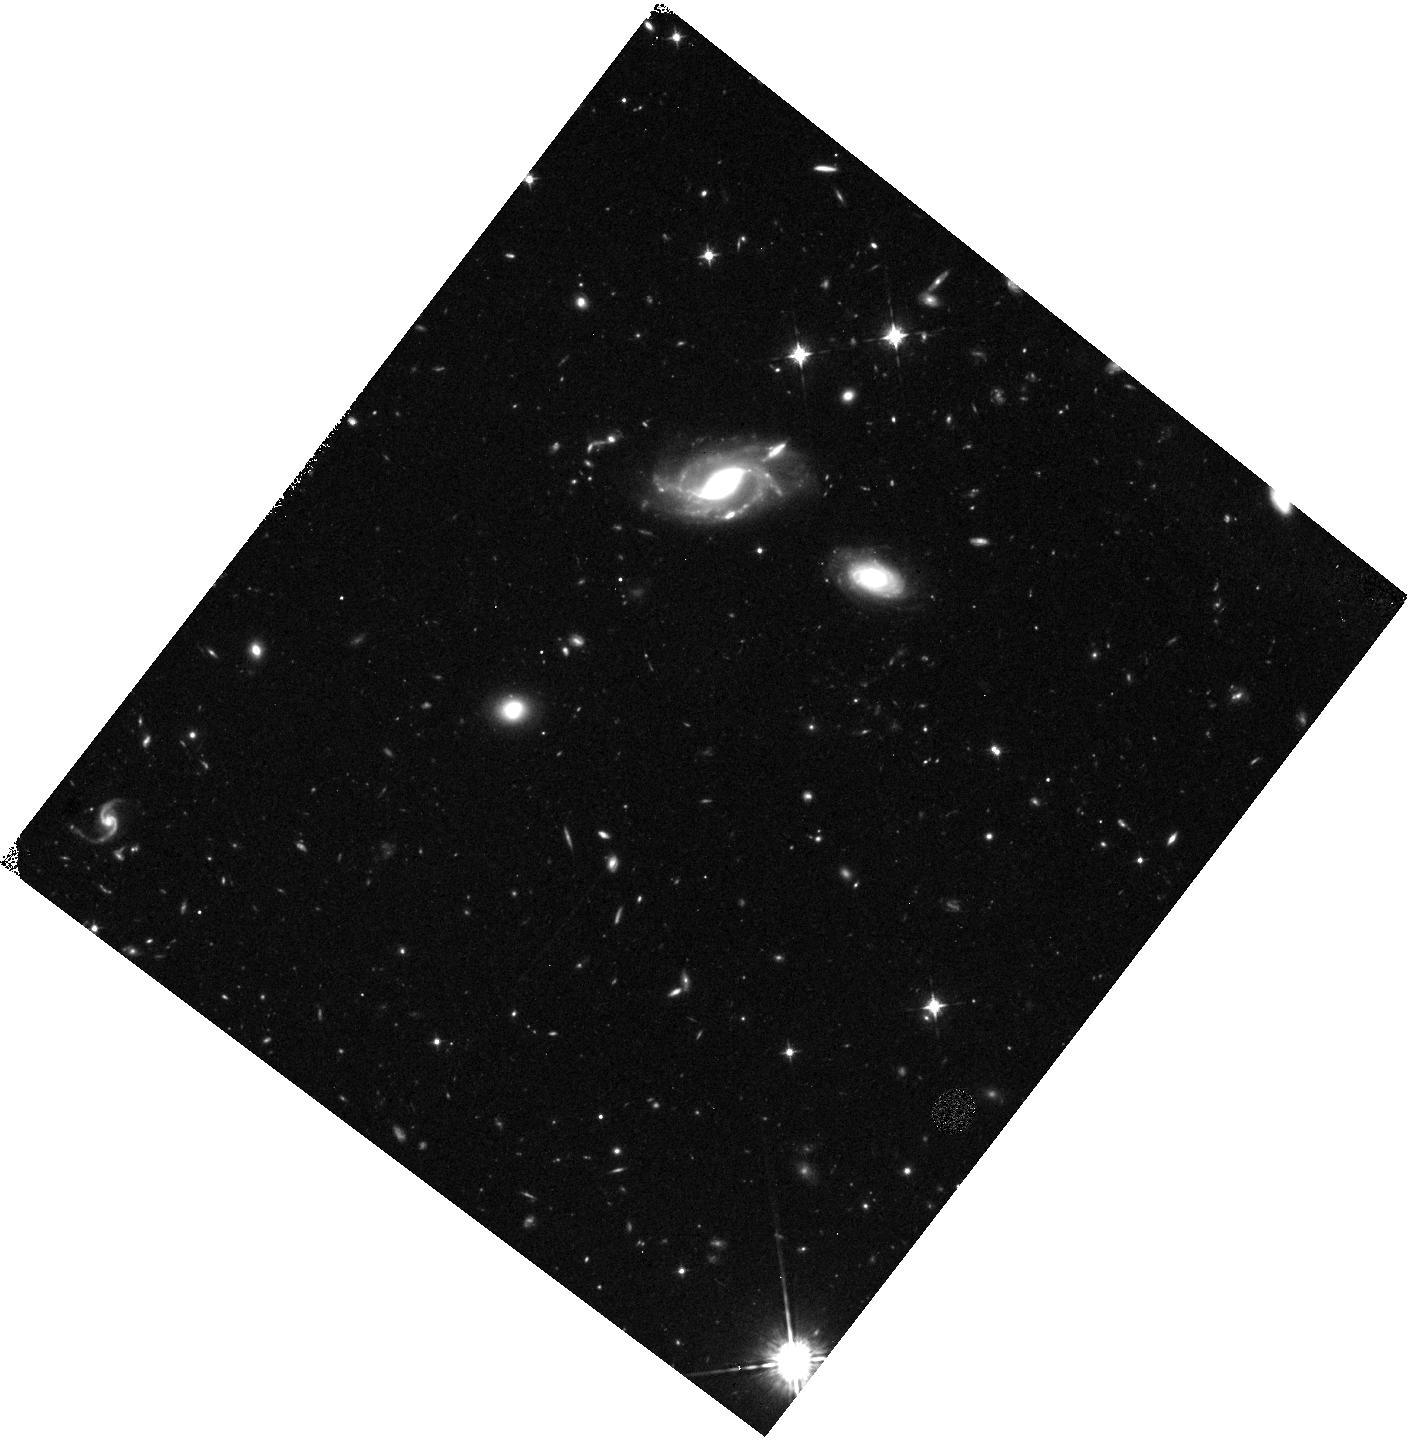
Target: field at RA 69.959°, Dec -52.729°
Instrument: WFC3/IR
Filter: F098M
Exposure: 1.8 h
Observation ID: hst_11520_04_wfc3_ir_f098m_ib4r04

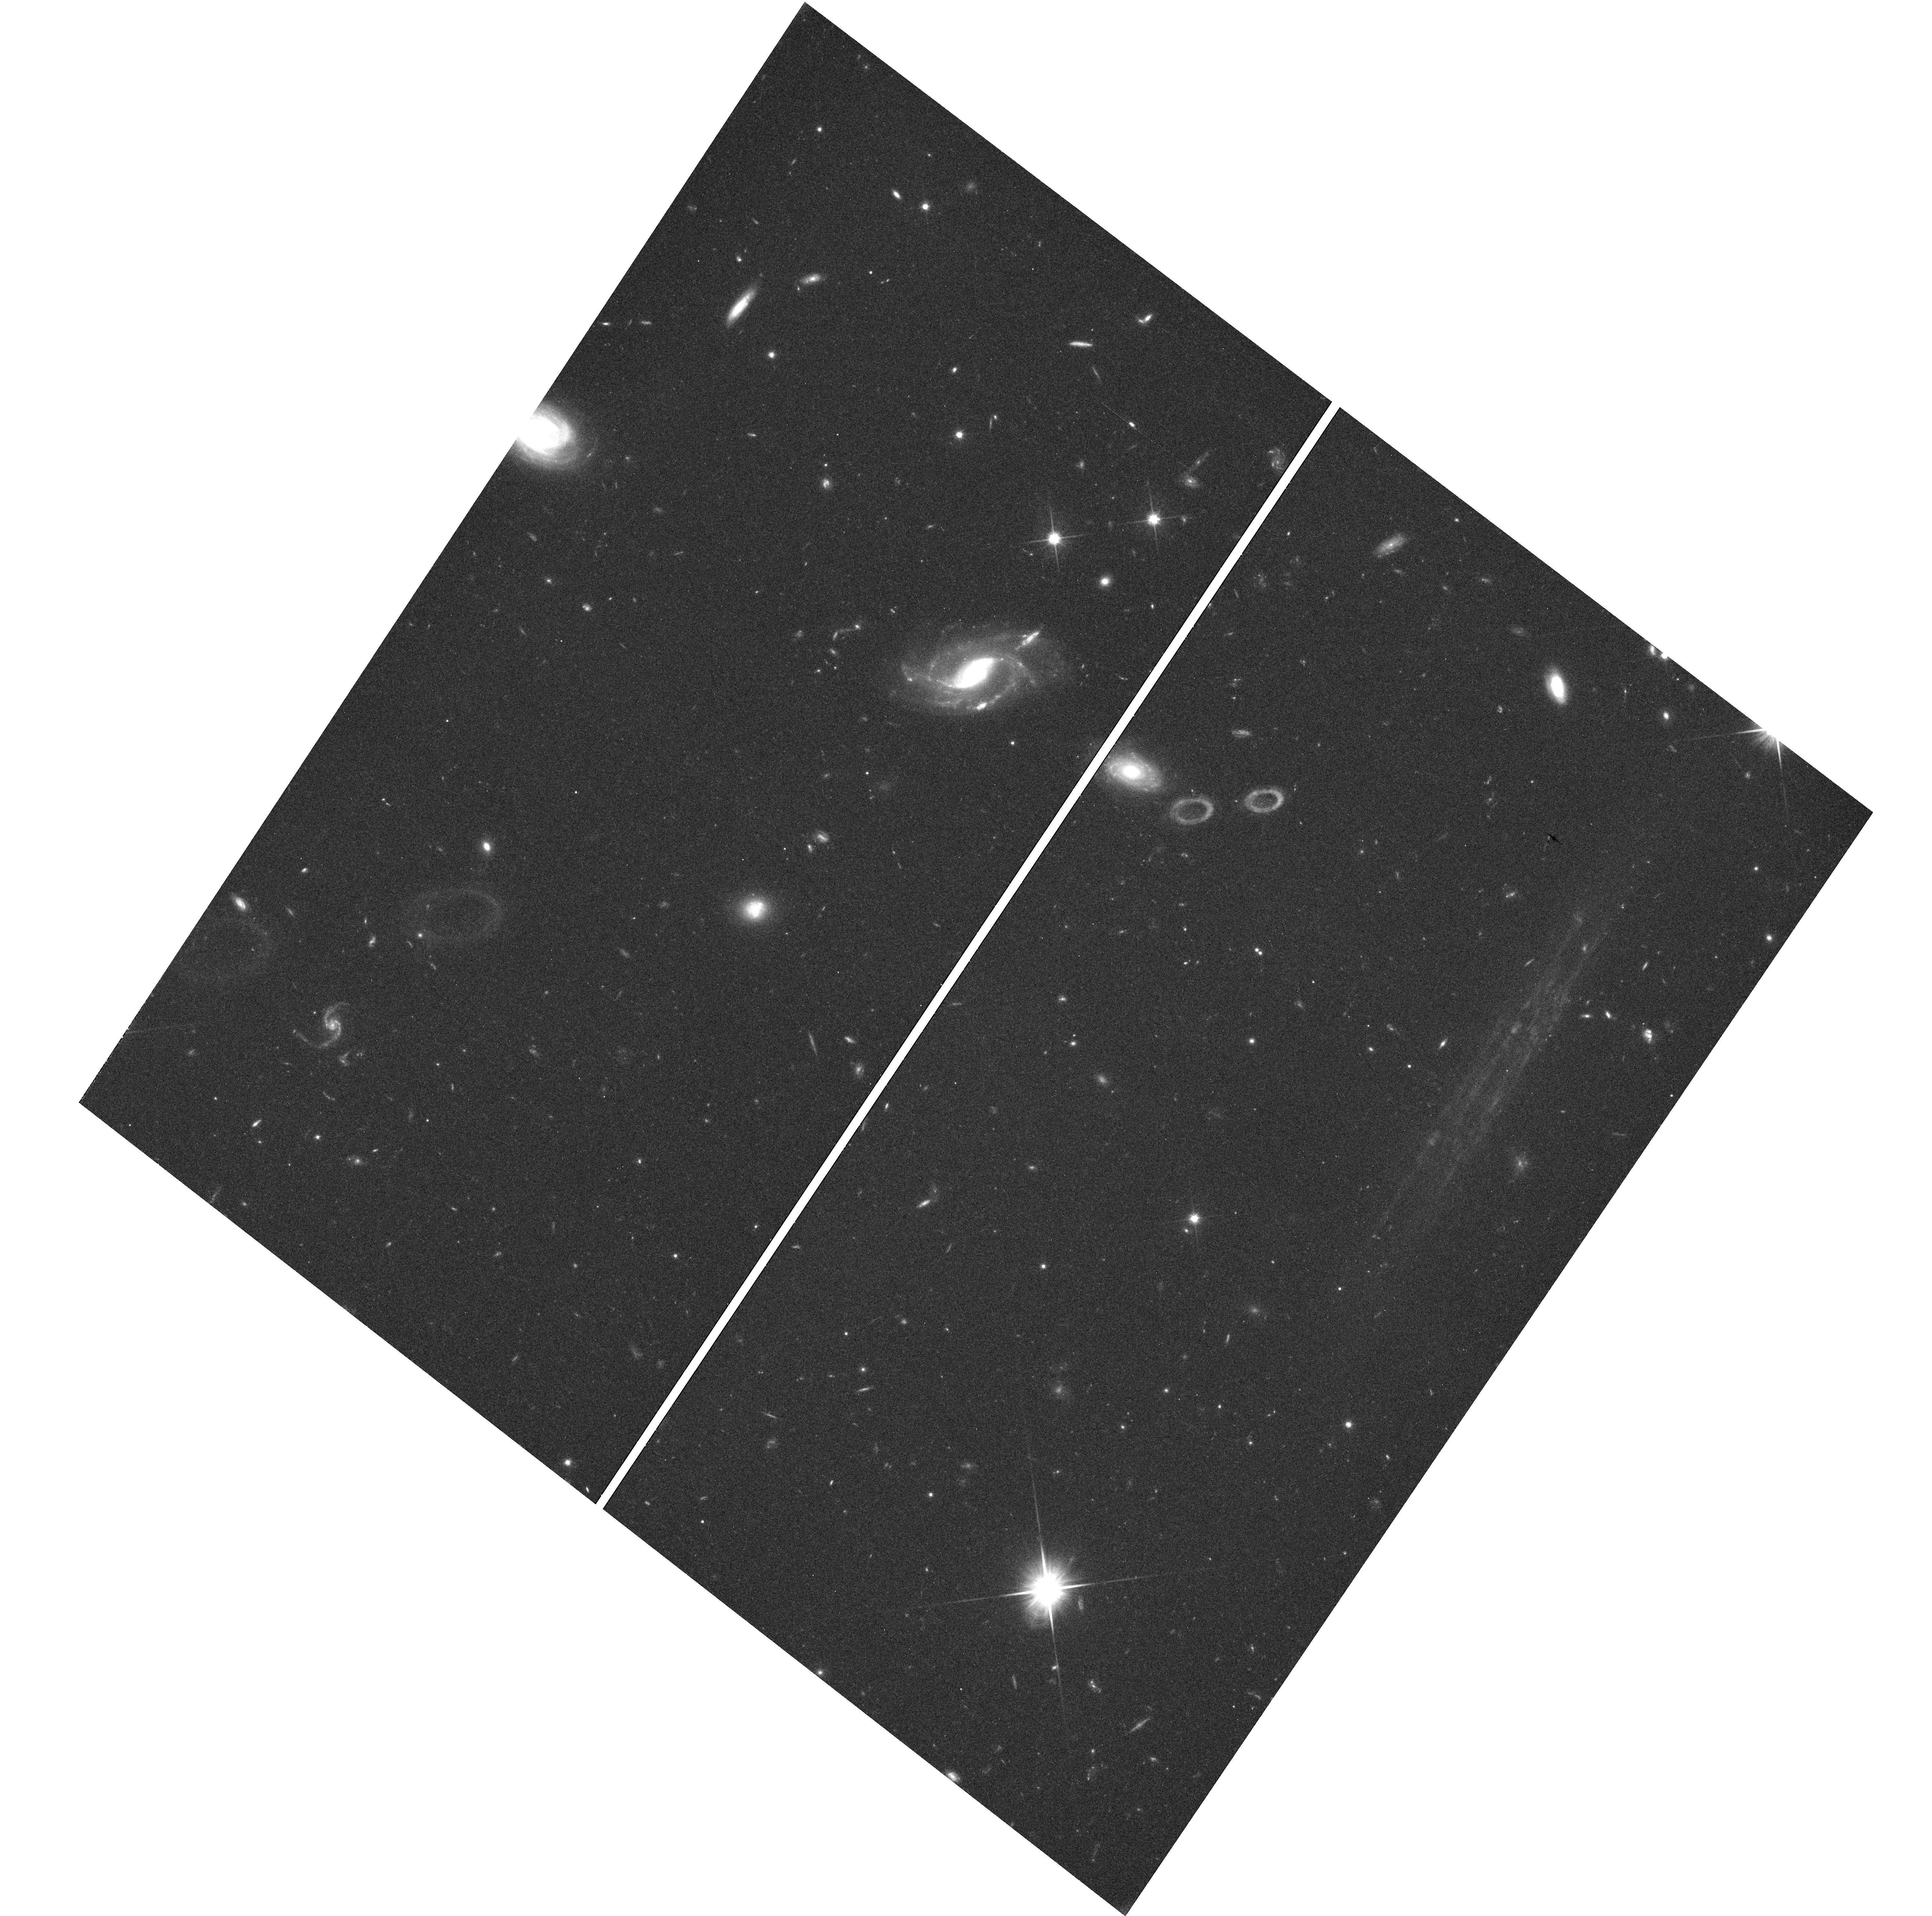
Target: field at RA 69.963°, Dec -52.730°
Instrument: WFC3/UVIS
Filter: F600LP
Exposure: 32 min
Observation ID: hst_11520_04_wfc3_uvis_f600lp_ib4r04

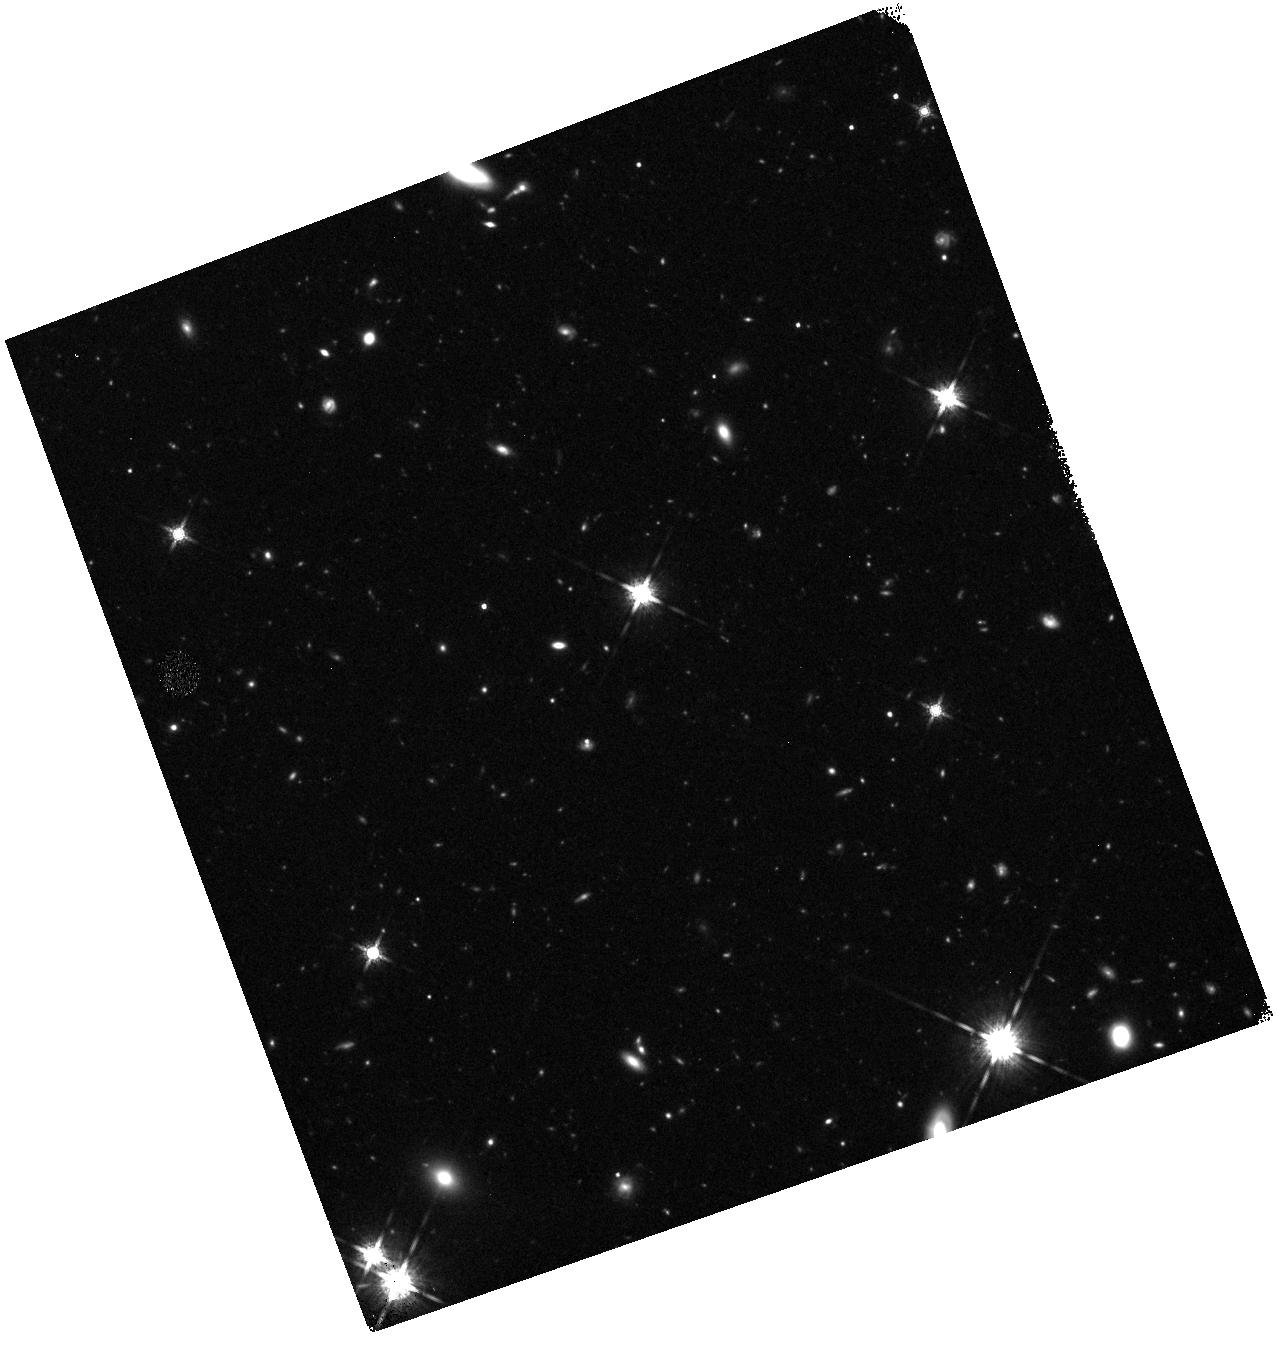
Target: field at RA 69.852°, Dec -53.279°
Instrument: WFC3/IR
Filter: F160W
Exposure: 38 min
Observation ID: hst_11520_08_wfc3_ir_f160w_ib4r08

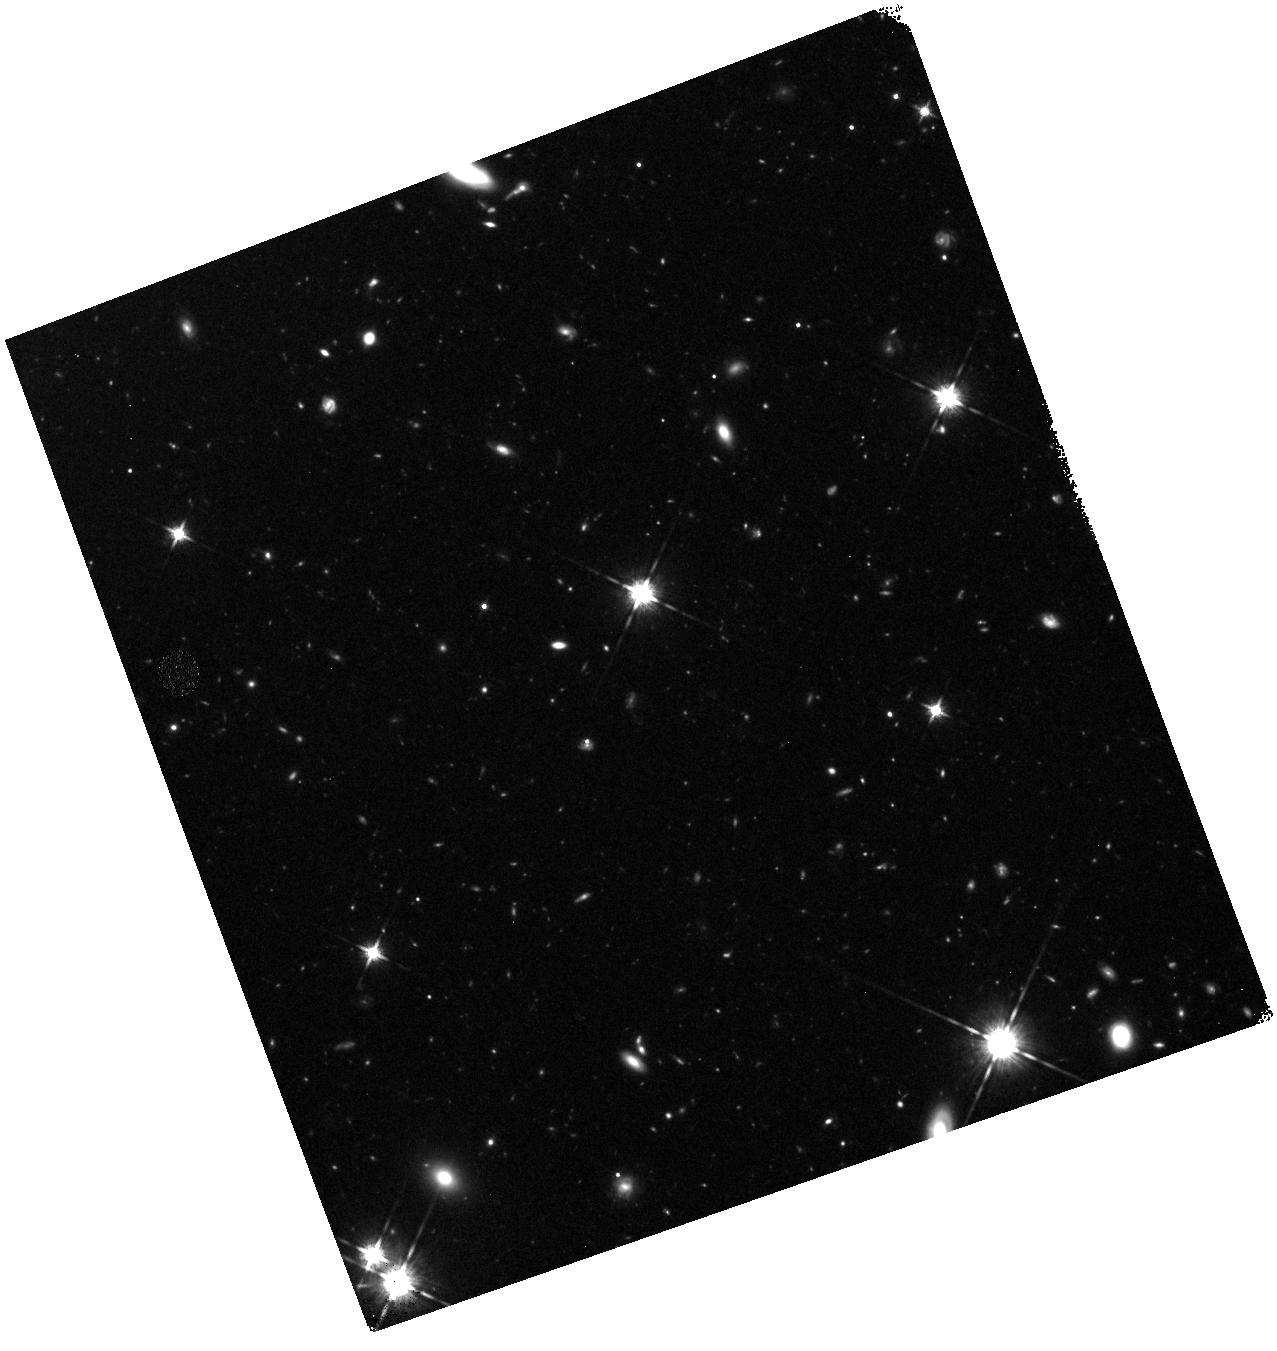
Target: field at RA 69.852°, Dec -53.279°
Instrument: WFC3/IR
Filter: F125W
Exposure: 50 min
Observation ID: hst_11520_08_wfc3_ir_f125w_ib4r08

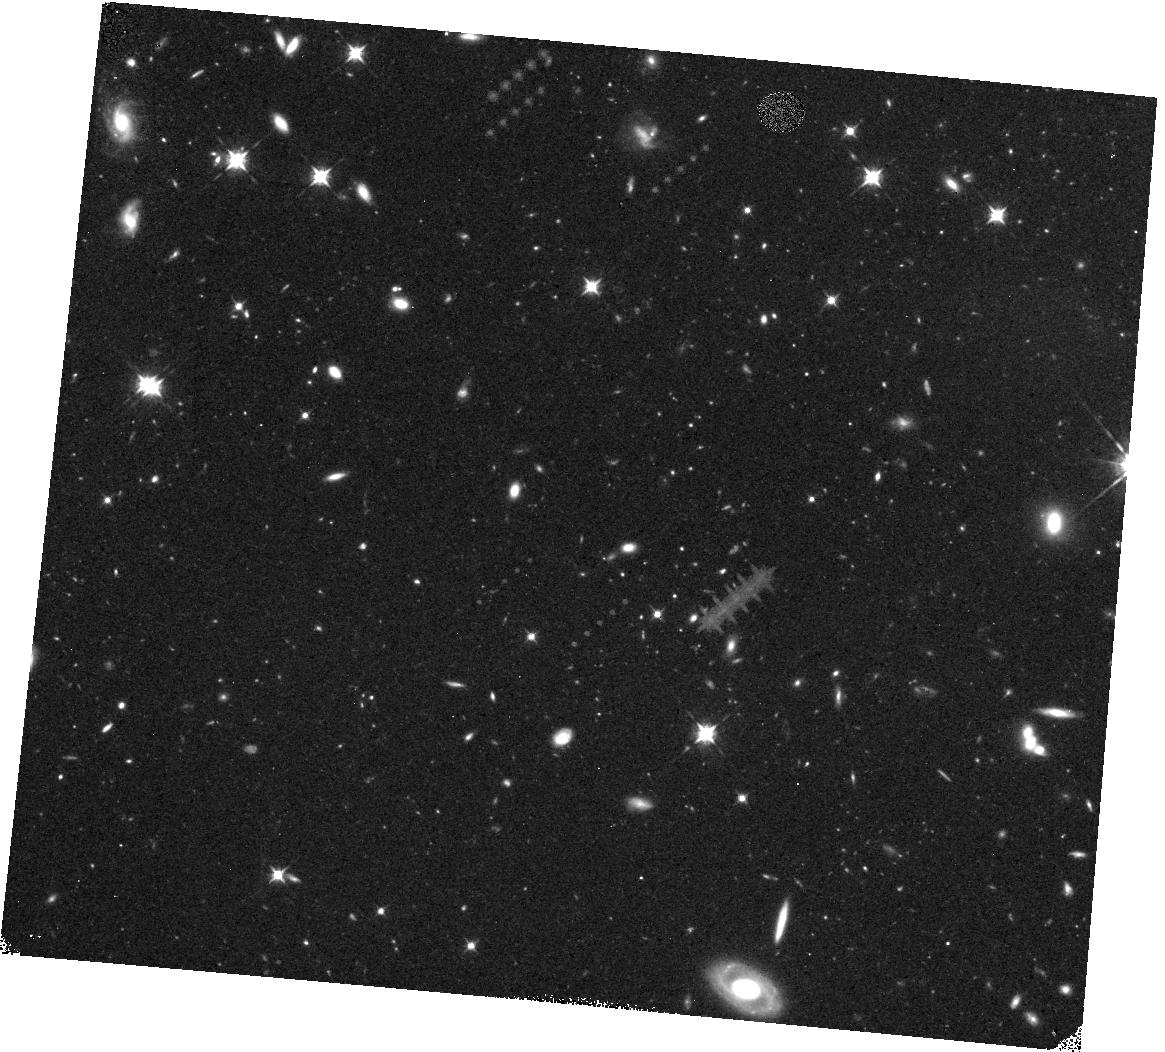
Target: field at RA 131.602°, Dec 76.892°
Instrument: WFC3/IR
Filter: F098M
Exposure: 1.2 h
Observation ID: hst_11520_10_wfc3_ir_f098m_ib4r10

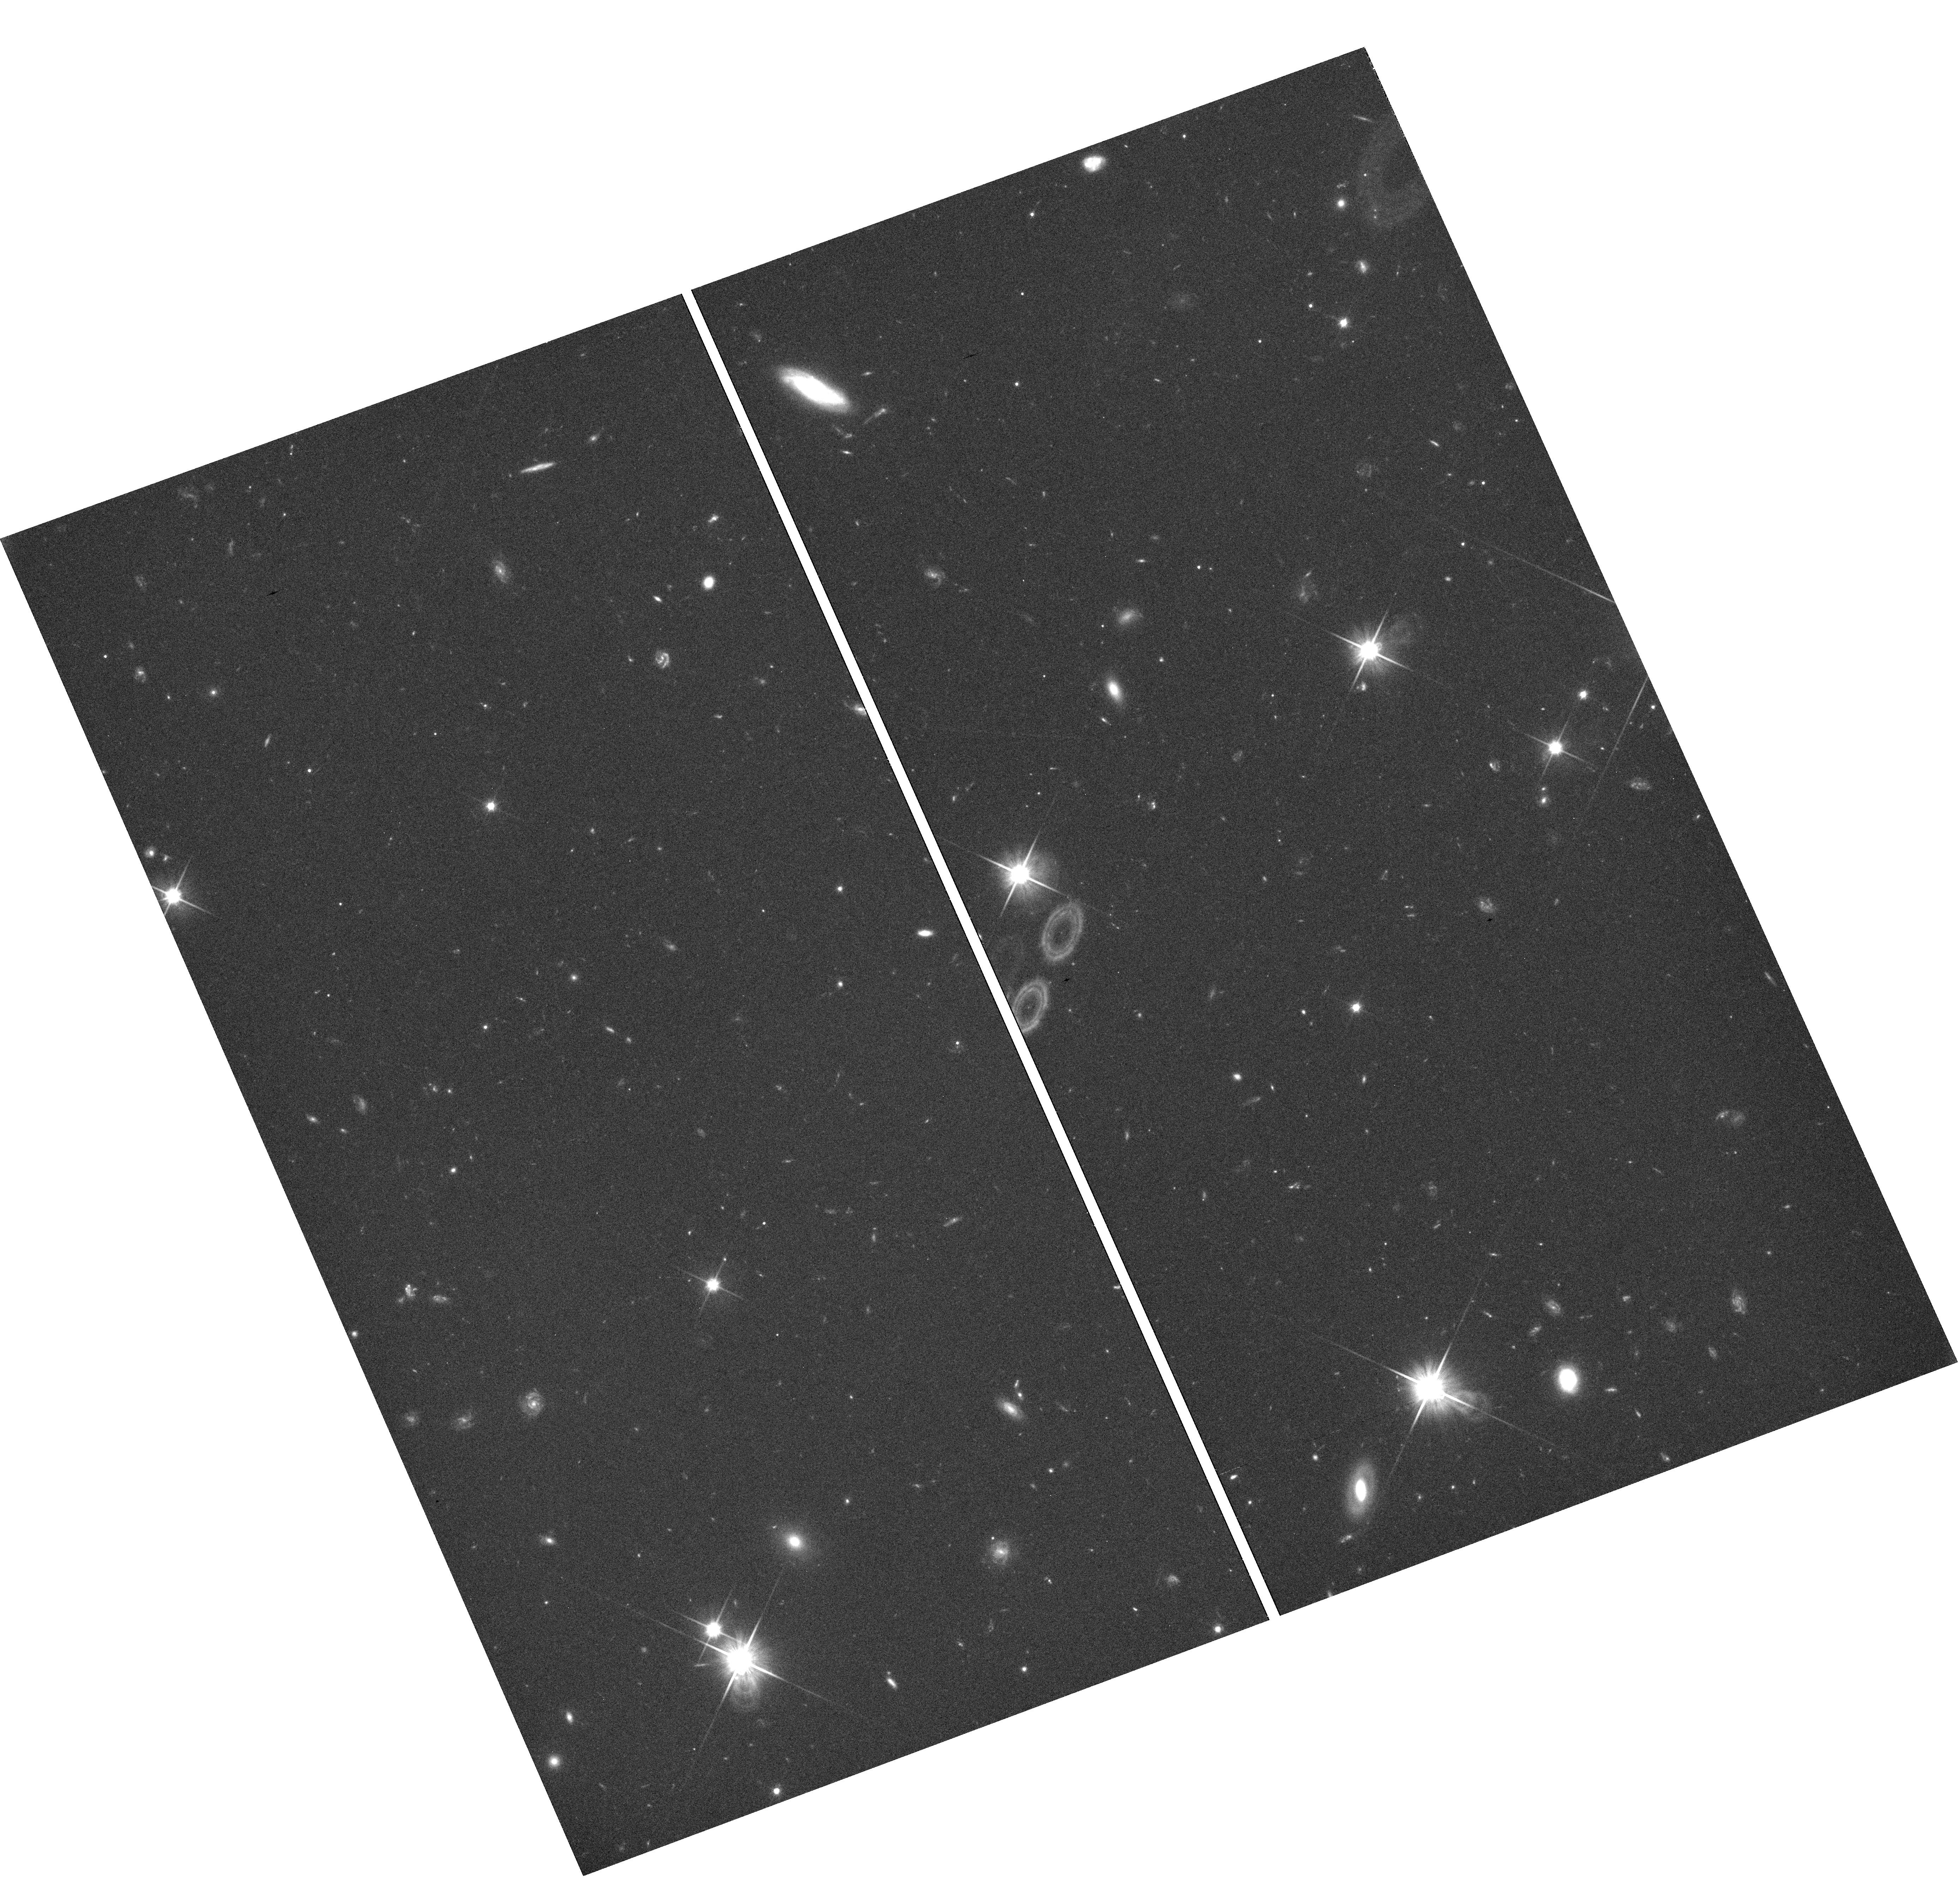
Target: field at RA 69.853°, Dec -53.277°
Instrument: WFC3/UVIS
Filter: F600LP
Exposure: 32 min
Observation ID: hst_11520_08_wfc3_uvis_f600lp_ib4r08

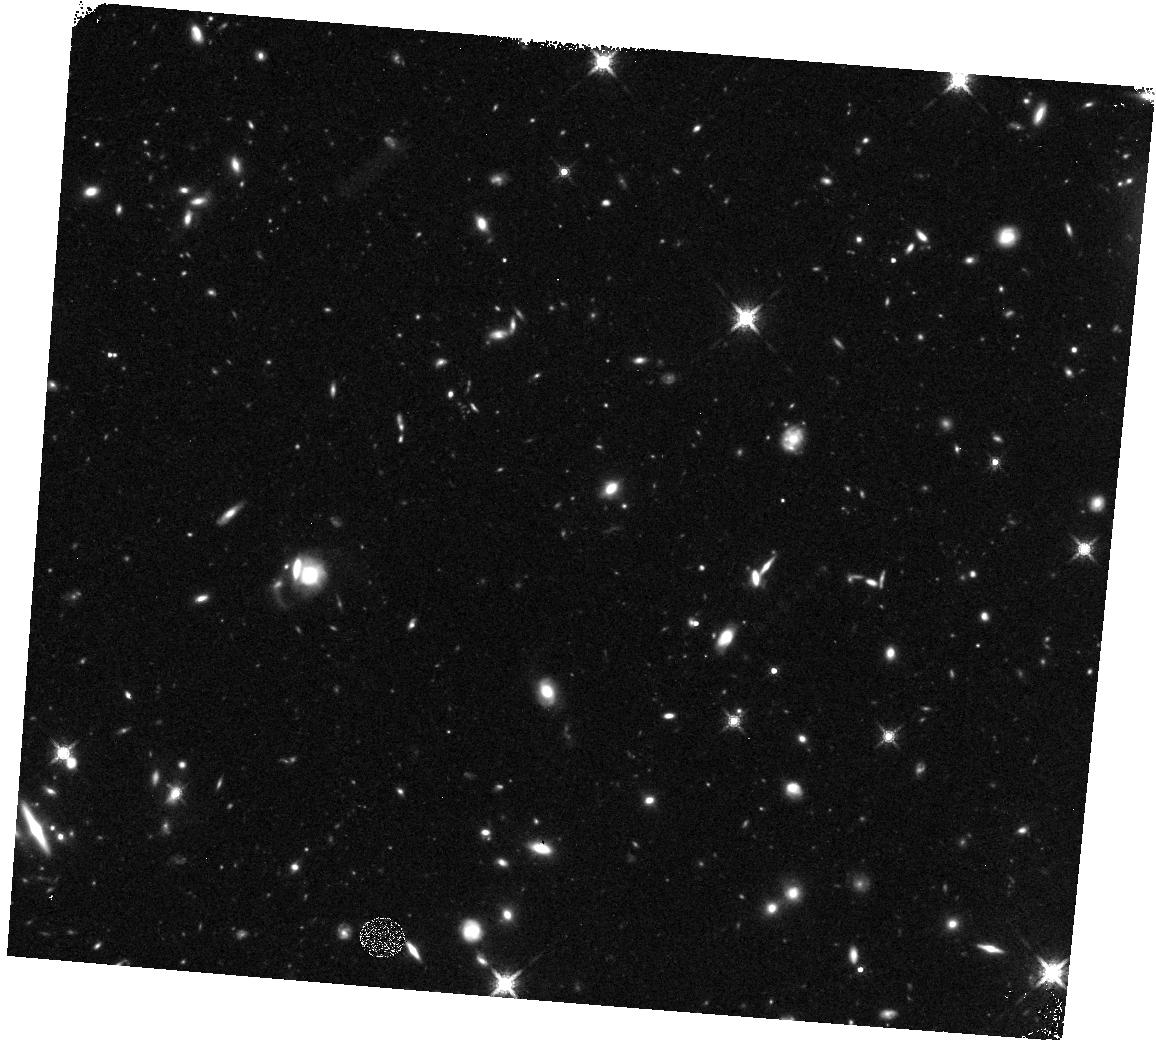
Target: field at RA 69.056°, Dec -52.985°
Instrument: WFC3/IR
Filter: F160W
Exposure: 37 min
Observation ID: hst_11520_06_wfc3_ir_f160w_ib4r06

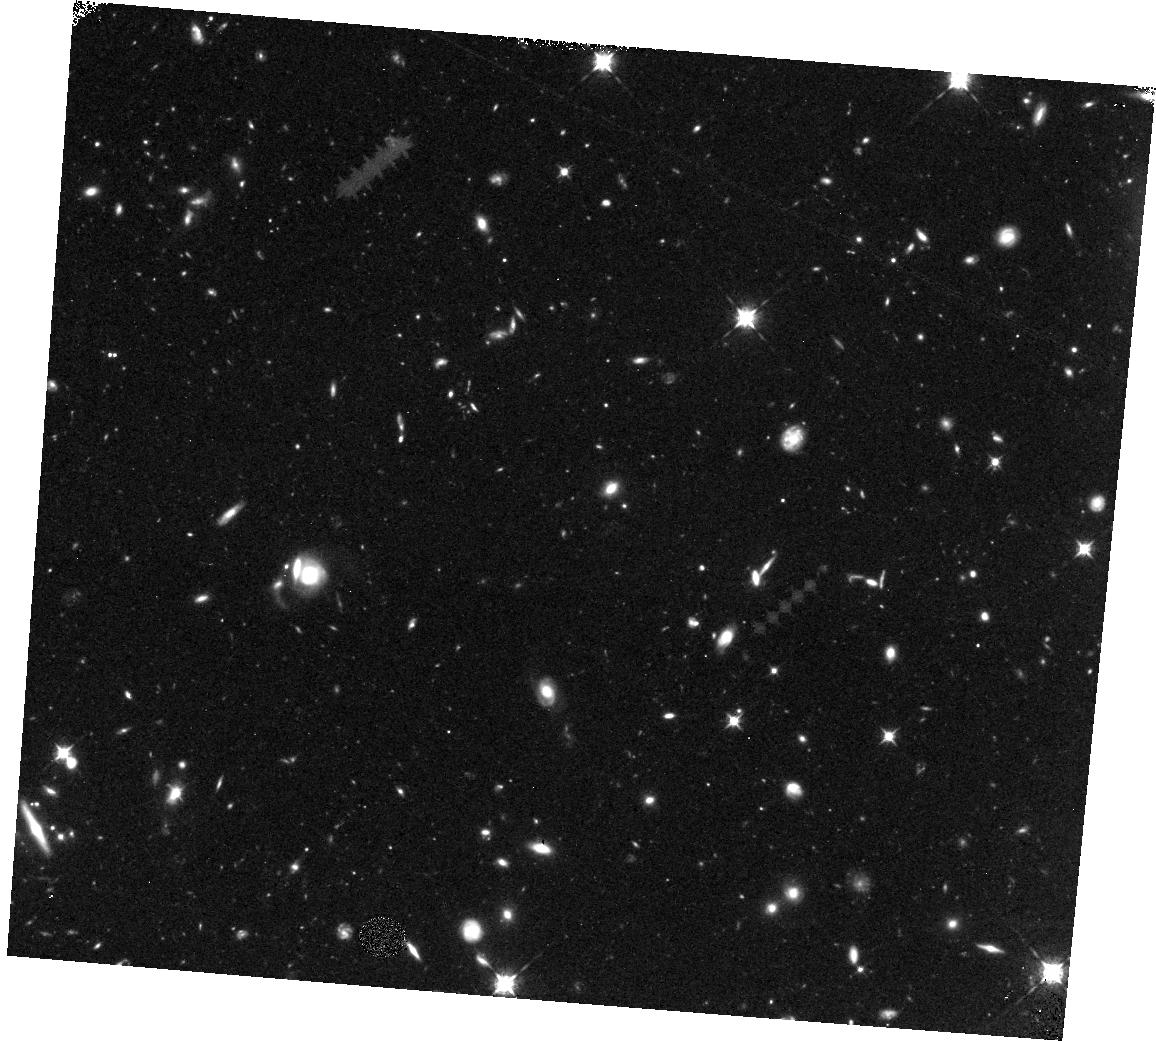
Target: field at RA 69.056°, Dec -52.985°
Instrument: WFC3/IR
Filter: F098M
Exposure: 1.2 h
Observation ID: hst_11520_06_wfc3_ir_f098m_ib4r06

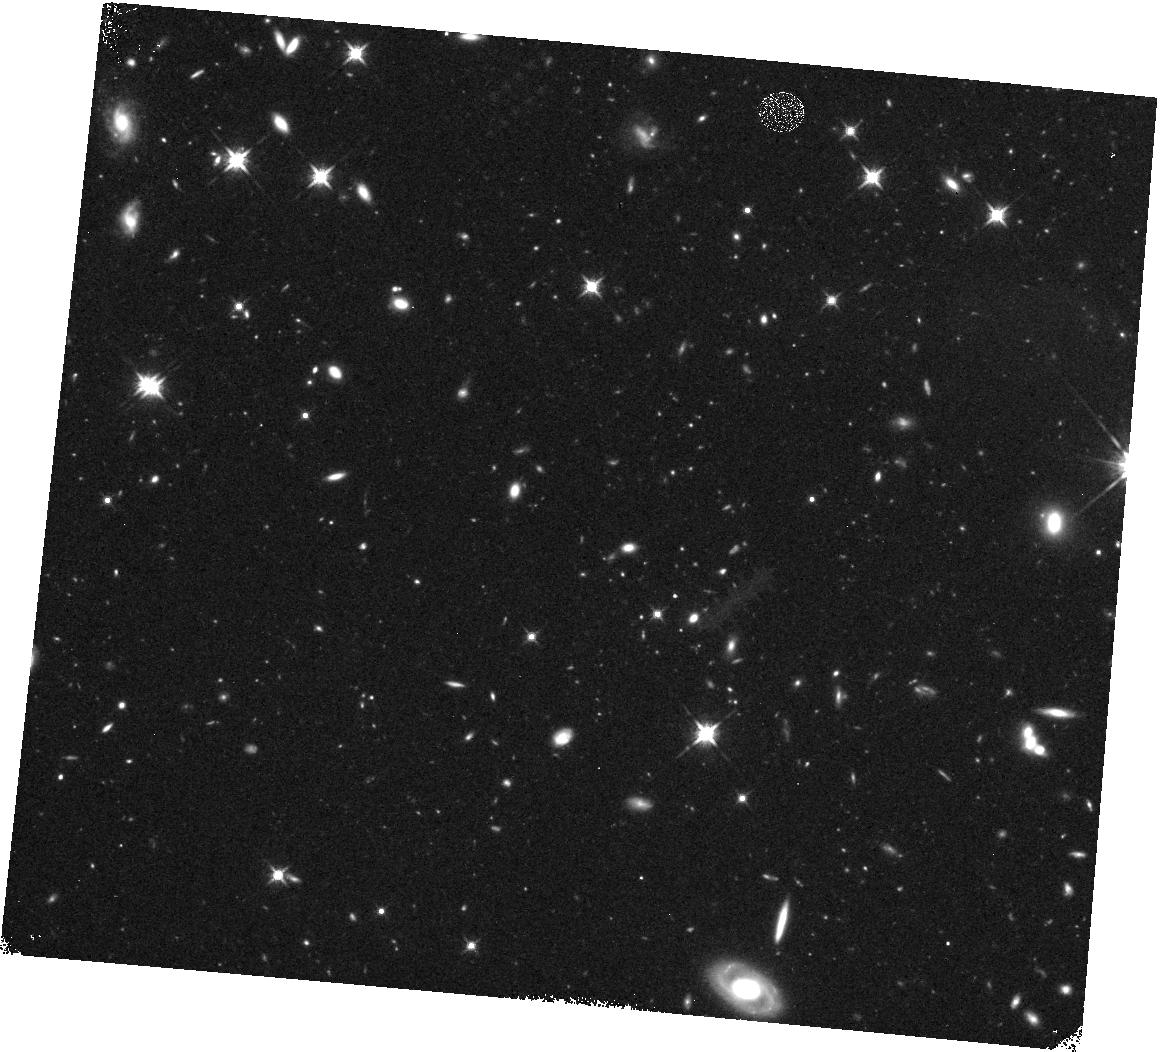
Target: field at RA 131.602°, Dec 76.892°
Instrument: WFC3/IR
Filter: F125W
Exposure: 33 min
Observation ID: hst_11520_10_wfc3_ir_f125w_ib4r10

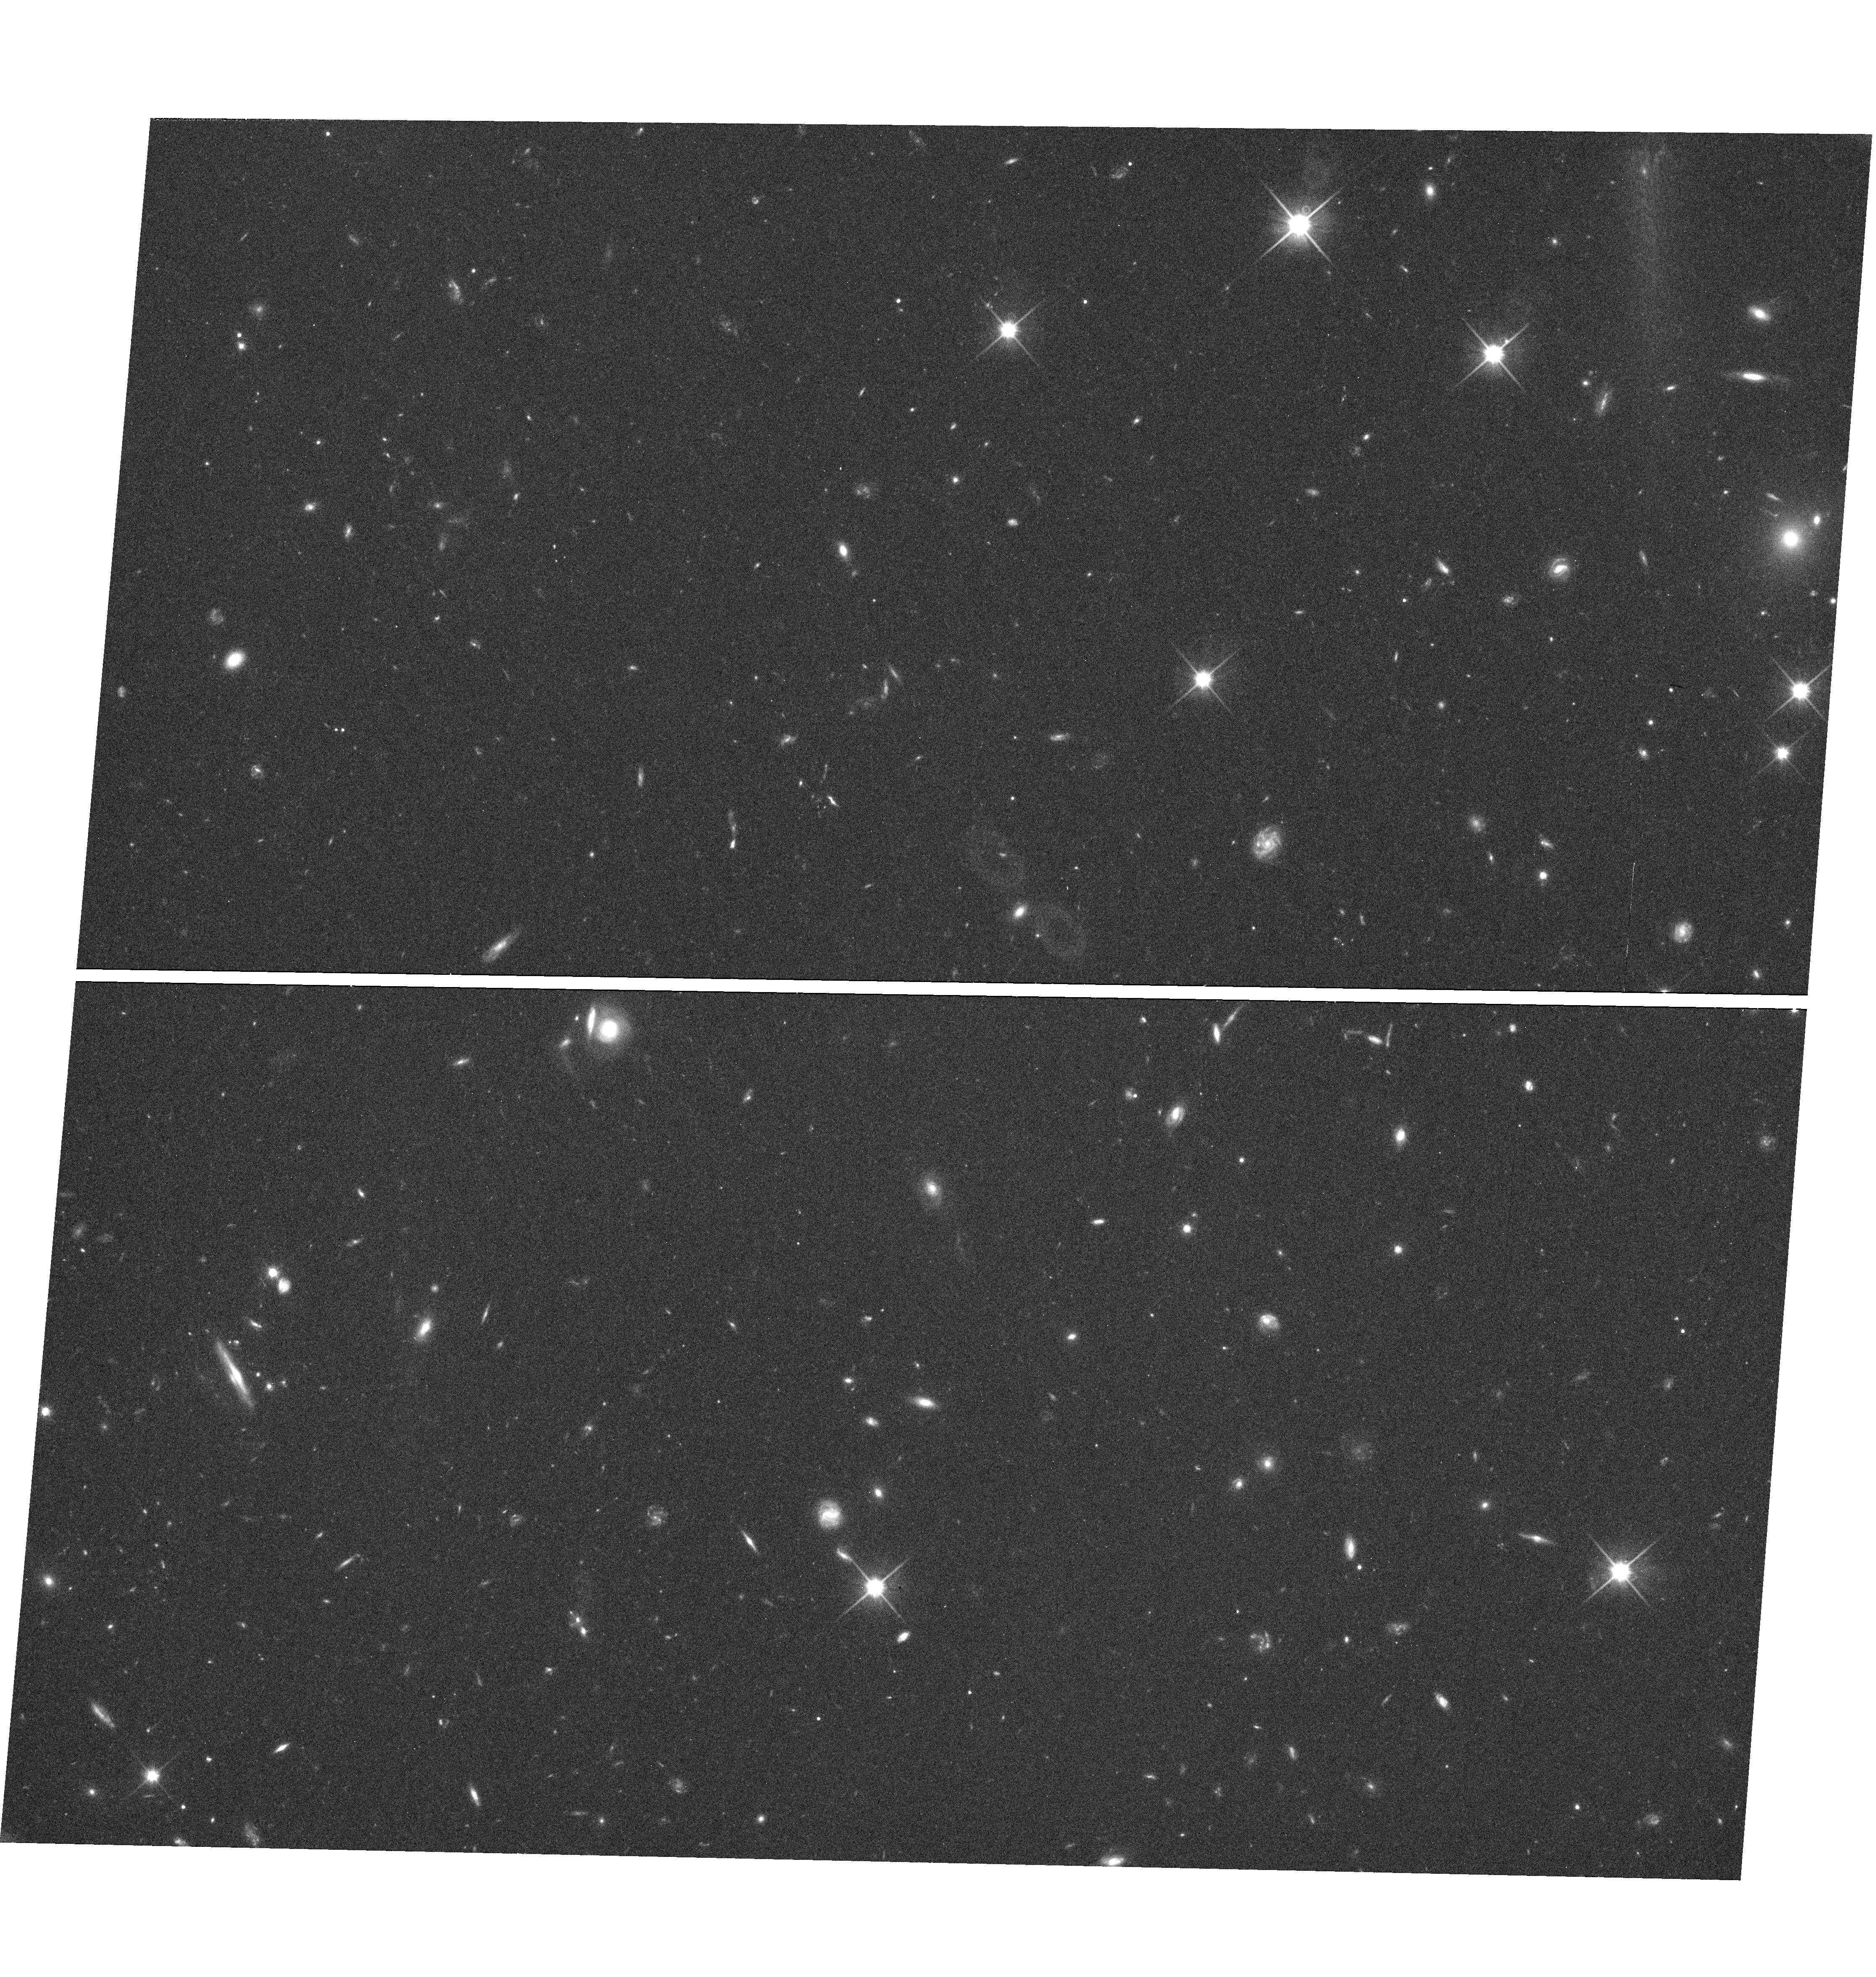
Target: field at RA 69.060°, Dec -52.984°
Instrument: WFC3/UVIS
Filter: F600LP
Exposure: 32 min
Observation ID: hst_11520_06_wfc3_uvis_f600lp_ib4r06

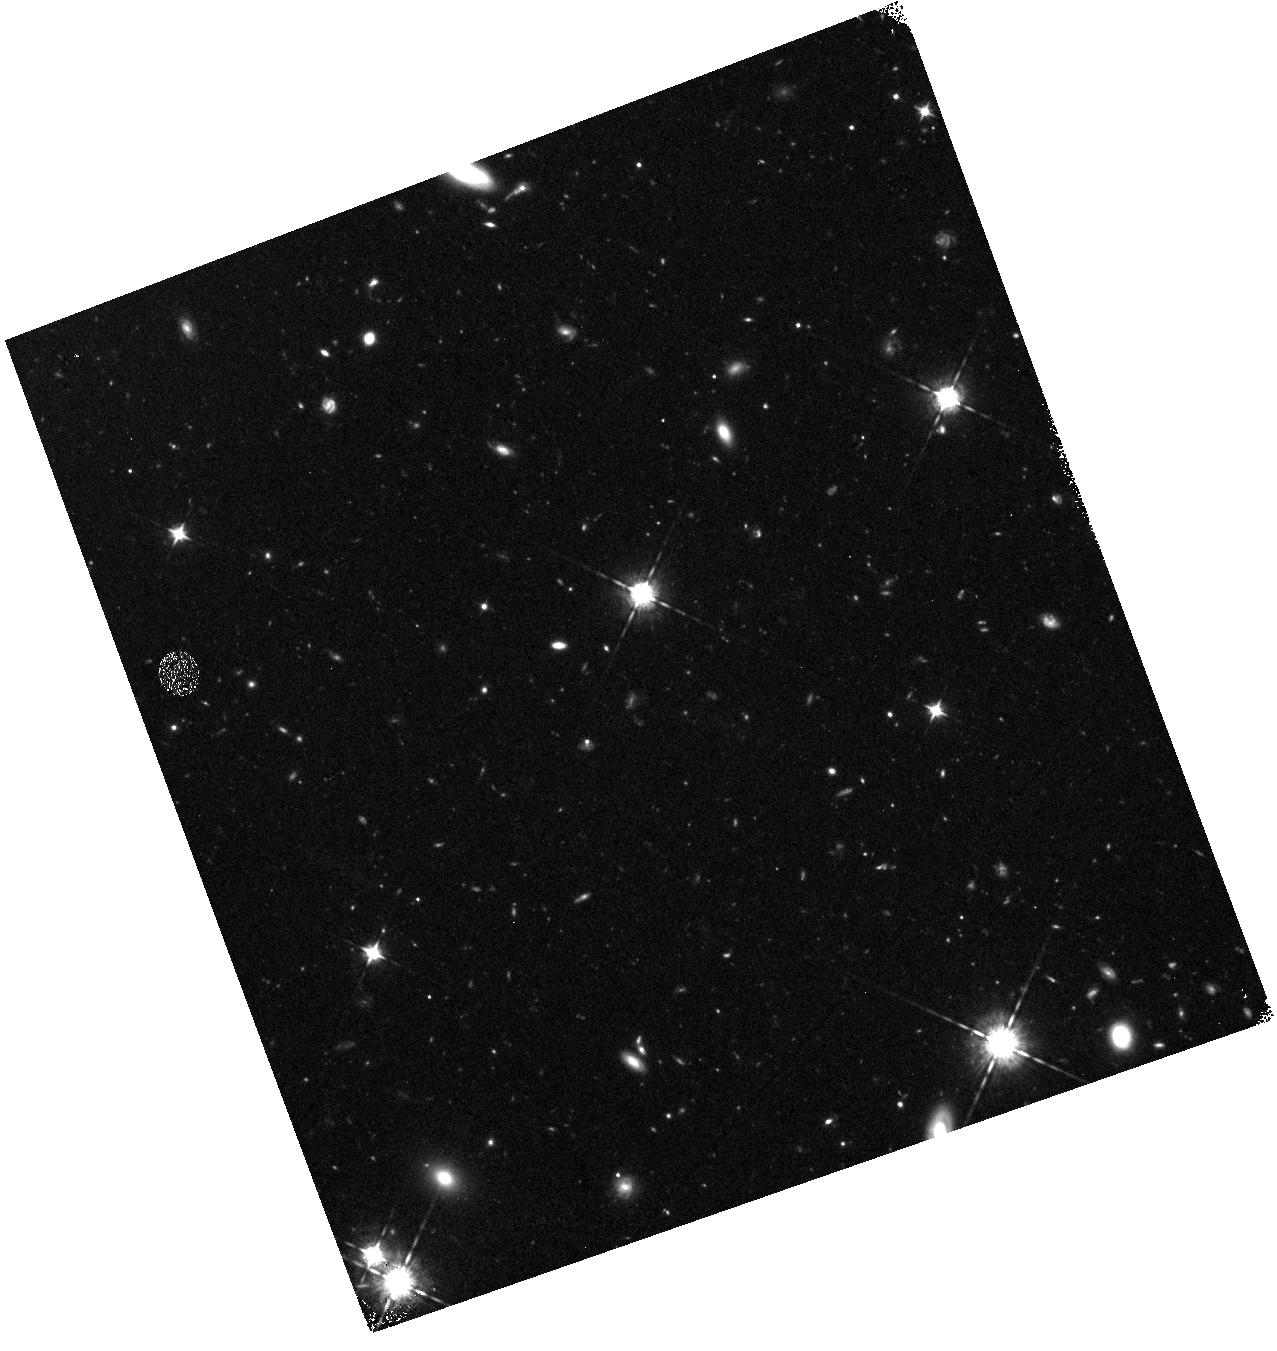
Target: field at RA 69.852°, Dec -53.279°
Instrument: WFC3/IR
Filter: F098M
Exposure: 1.2 h
Observation ID: hst_11520_08_wfc3_ir_f098m_ib4r08

COS-GTO: QSO Absorbers, Galaxies and Large-scale Structures in the Local Universe. (PI: Green, James Carswell)

This is a program to probe the large scale structure of baryons in the universe, including addressing questions of baryon fraction, physical conditions and relationships between absorbers and large-scale structures of galaxies. Besides these specific goals, this proposed GTO program also probes a large enough total path length in Ly alpha and OVI to add significantly to what STIS/FUSE has already observed. Several Galactic High Velocity Cloud Complexes also are probed by these sightlines, particularly the M Complex. The total path length of this proposed program for Ly alpha large-scale structure surveys is delta_z~5.5. We have selected a variety of targets to address these questions, under the following subcategories: 1. Target 8 bright BL Lac objects to search for low contrast Ly alpha absorbers from the warm-hot interstellar medium (WHIM). Science drivers: What are physical conditions and extent of warm-hot IGM in the current epoch? Can we discover metal-poor WHIM using very broad Ly alpha lines? What is the number density of such lines (dN/dz) and what is their relationship if any with tentative Chandra detections of even hotter gas? 2. Ly alpha cloud sizes: The targets are a bright AGN pair which yield tangential distance separations of 100--500 kpc at z=0.01--0.05, where galaxy surveys are excellent. This pair has two filaments and two voids in this distance range. Science drivers: What are the characteristic sizes of Ly alpha absorbers, weak metal-line absorbers and absorbers in voids? Better size determinations will tighten current estimates of the baryon content of the photoionzed IGM . 3. Probes of starburst outflows: The targets are bright AGN, <= 100 kpc in projection out of the minor axis of nearby starburst galaxies. Science drivers: Outflowing, unbound winds have been implicated as a primary mechanism to enrich the IGM in mass, metals and energy. But do starburst winds from massive galaxies escape the galaxy's gravitational potential? If so, what is the metallicity and what are mass outflow rates of these winds? 4. A large galaxy's gaseous halo: Three probes of the kinematics and metallicity of a single L* galaxy halo. These observations includes G130M, G160M exposures at SNR~20 and G285M at 2850A and SNR~10 for MgII. The 2L* galaxy, ESO 157-G049 (cz=1678 km/s), being probed by these sightlines has an available H I 21cm map from ATCA, H alpha imaging from CTIO and long-slit spectra from MSSSO. Science drivers: What are the extent, metallicity, ionization conditions and kinematics of gaseous halos of normal luminous (L*) galaxies? Is there evidence for outflow, inflow or galactic fountain circulation of gas in massive galaxy halos? What is the source of halo gas (outflowing winds, infalling metal-poor gas from stripping of nearby dwarf galaxies, nuclear outflows, large numbers of bound dark matter halos??) and what is the relationship between this gas and Galactic high-velocity clouds (HVCs)? 5. Dwarf galaxy winds: These targets probe the kinematics and metallicities of outflows from active and inactive (in terms of star formation) dwarfs. Science drivers: Outflowing winds from dwarf galaxies have also been implicated as a primary mechanism to enrich the IGM in mass, metals and energy. What is the evidence that either current starforming dwarfs or "dormant" (and low surface brightness; LSB) dwarfs (presumably in between star forming episodes) create unbound winds of substantial cross section (~100 kpc) sufficient to account for all weak metal-line absorbers at high- and low-z? What are the ionization conditions, mass outflow rates, extents and metallicities of these winds, if they are ubiquitous around dwarf galaxies? (H0 is assumed to be 70 km/s/Mpc)